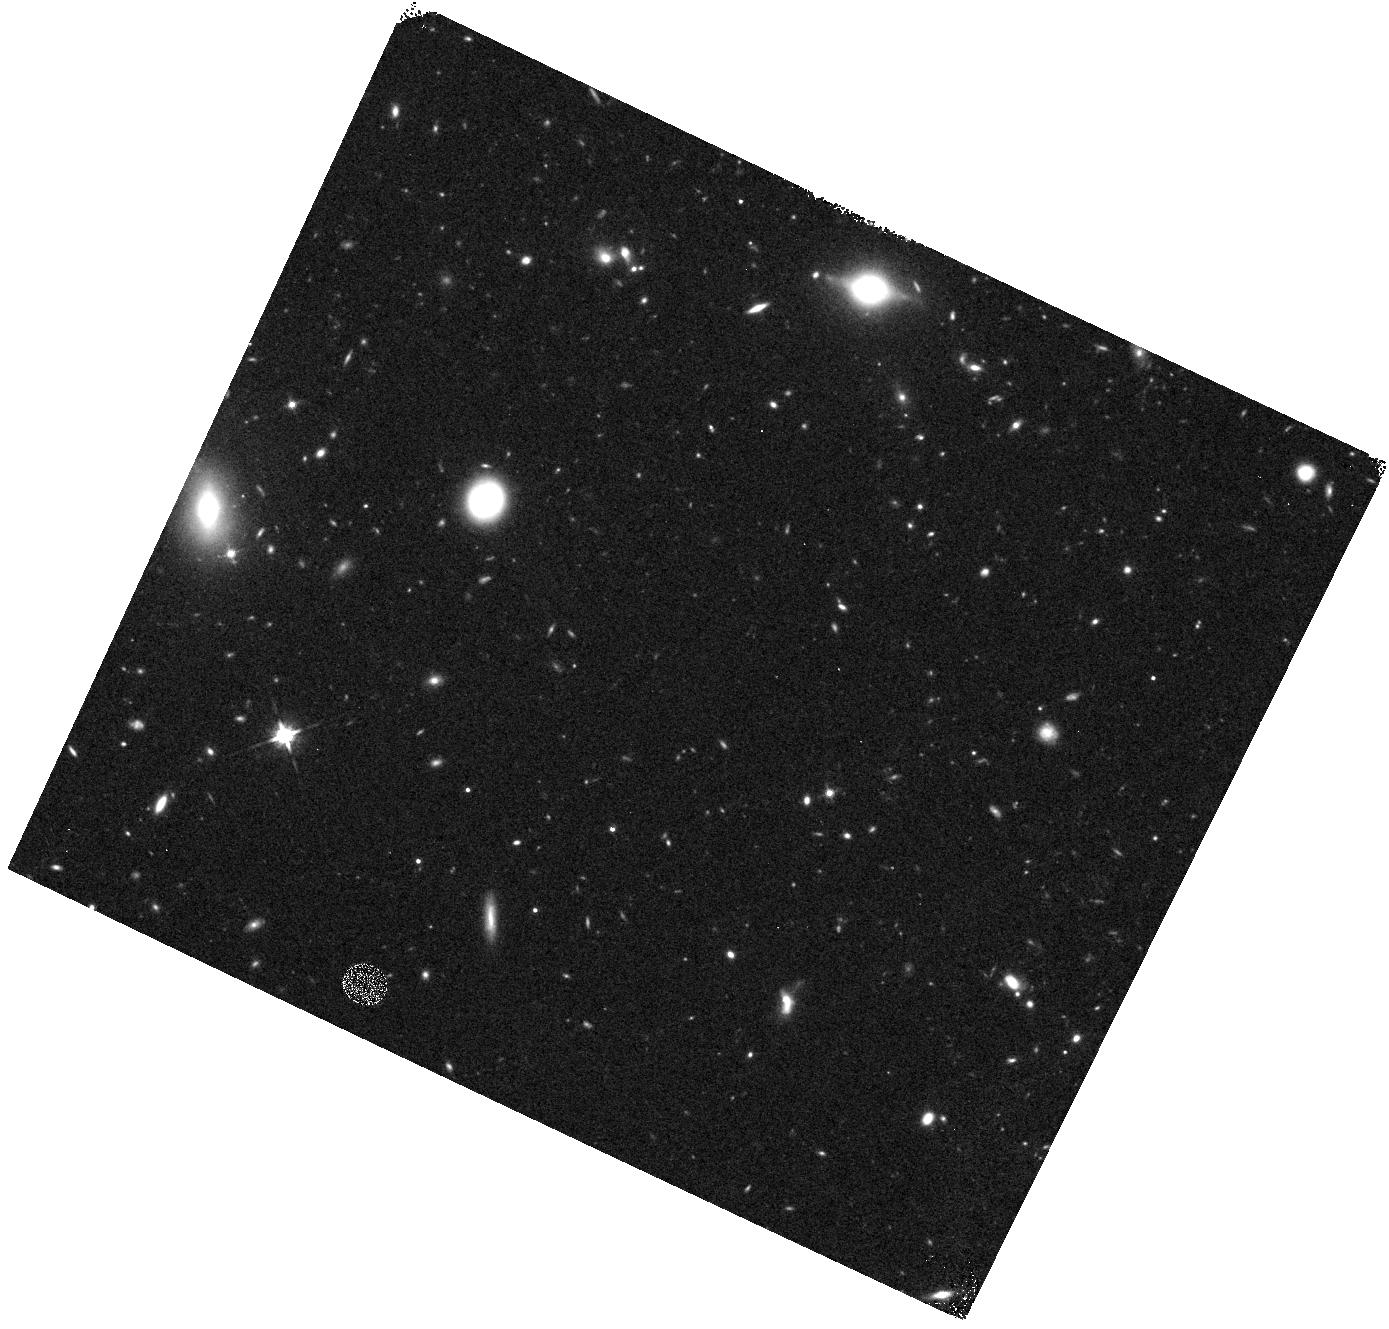
Target: field at RA 152.403°, Dec 30.019°
Instrument: WFC3/IR
Filter: F125W
Exposure: 27 min
Observation ID: hst_12025_11_wfc3_ir_f125w_ibg811

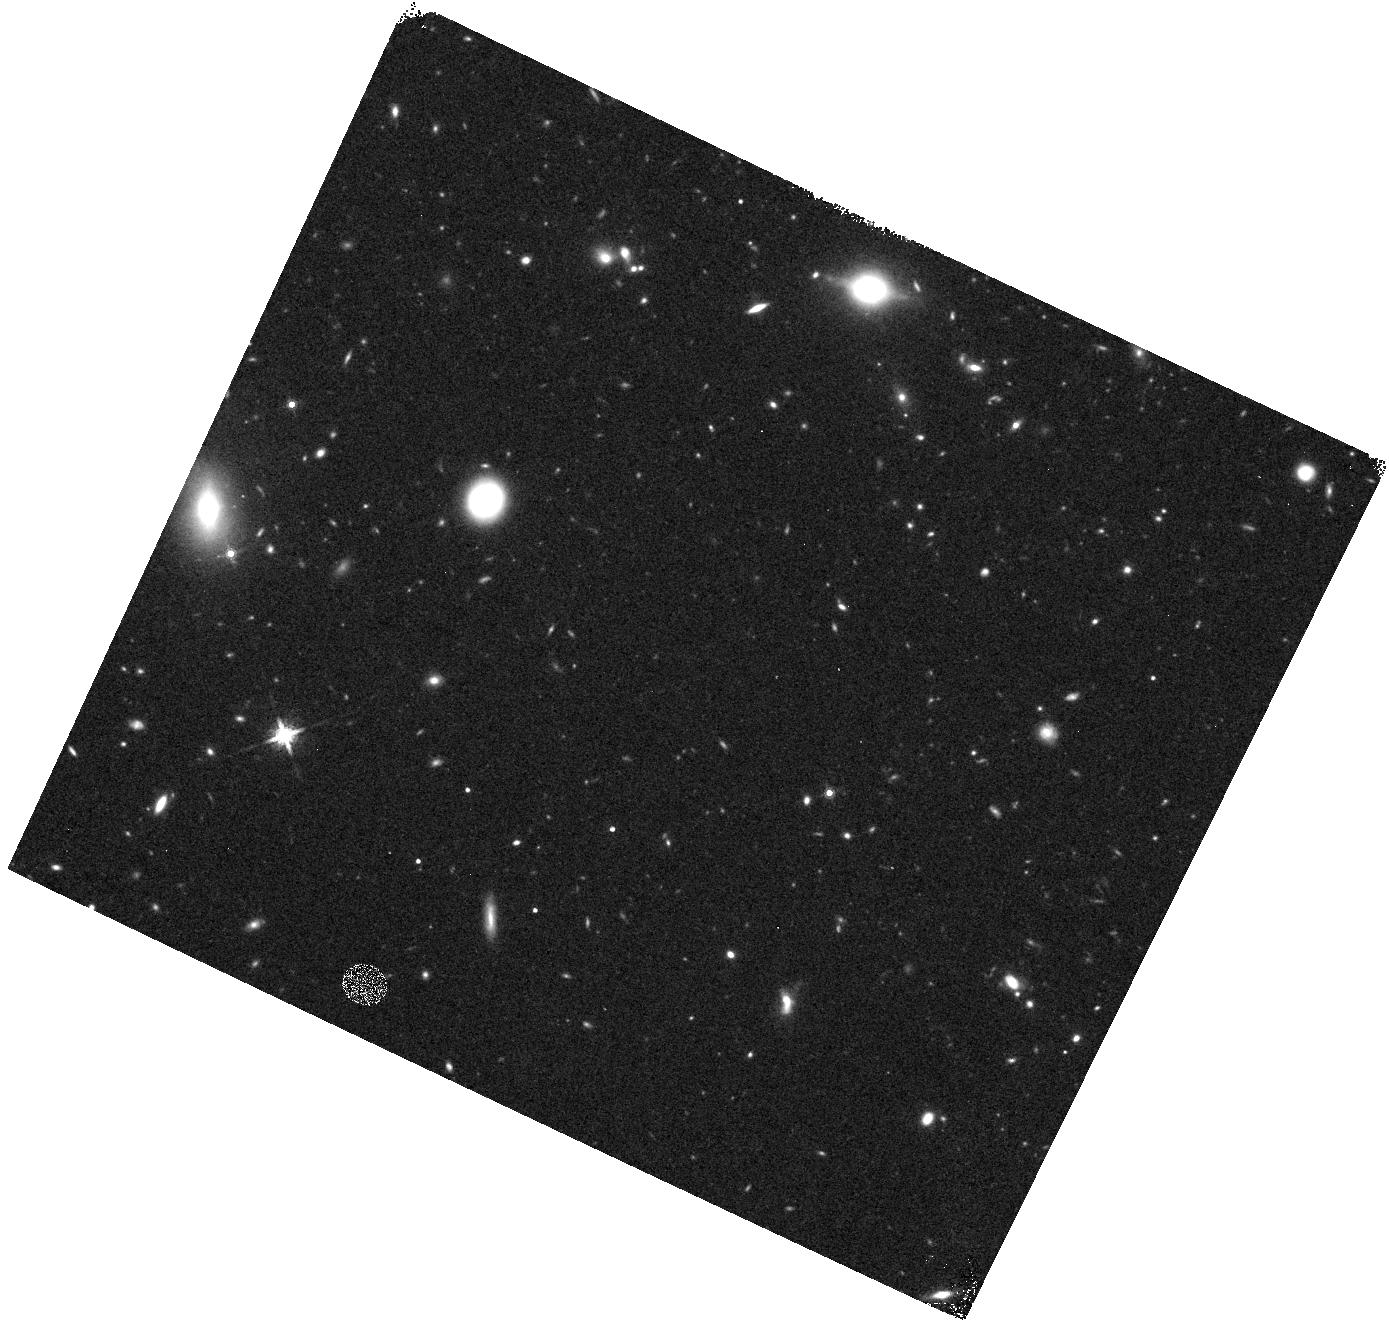
Target: field at RA 152.403°, Dec 30.019°
Instrument: WFC3/IR
Filter: F160W
Exposure: 23 min
Observation ID: hst_12025_11_wfc3_ir_f160w_ibg811

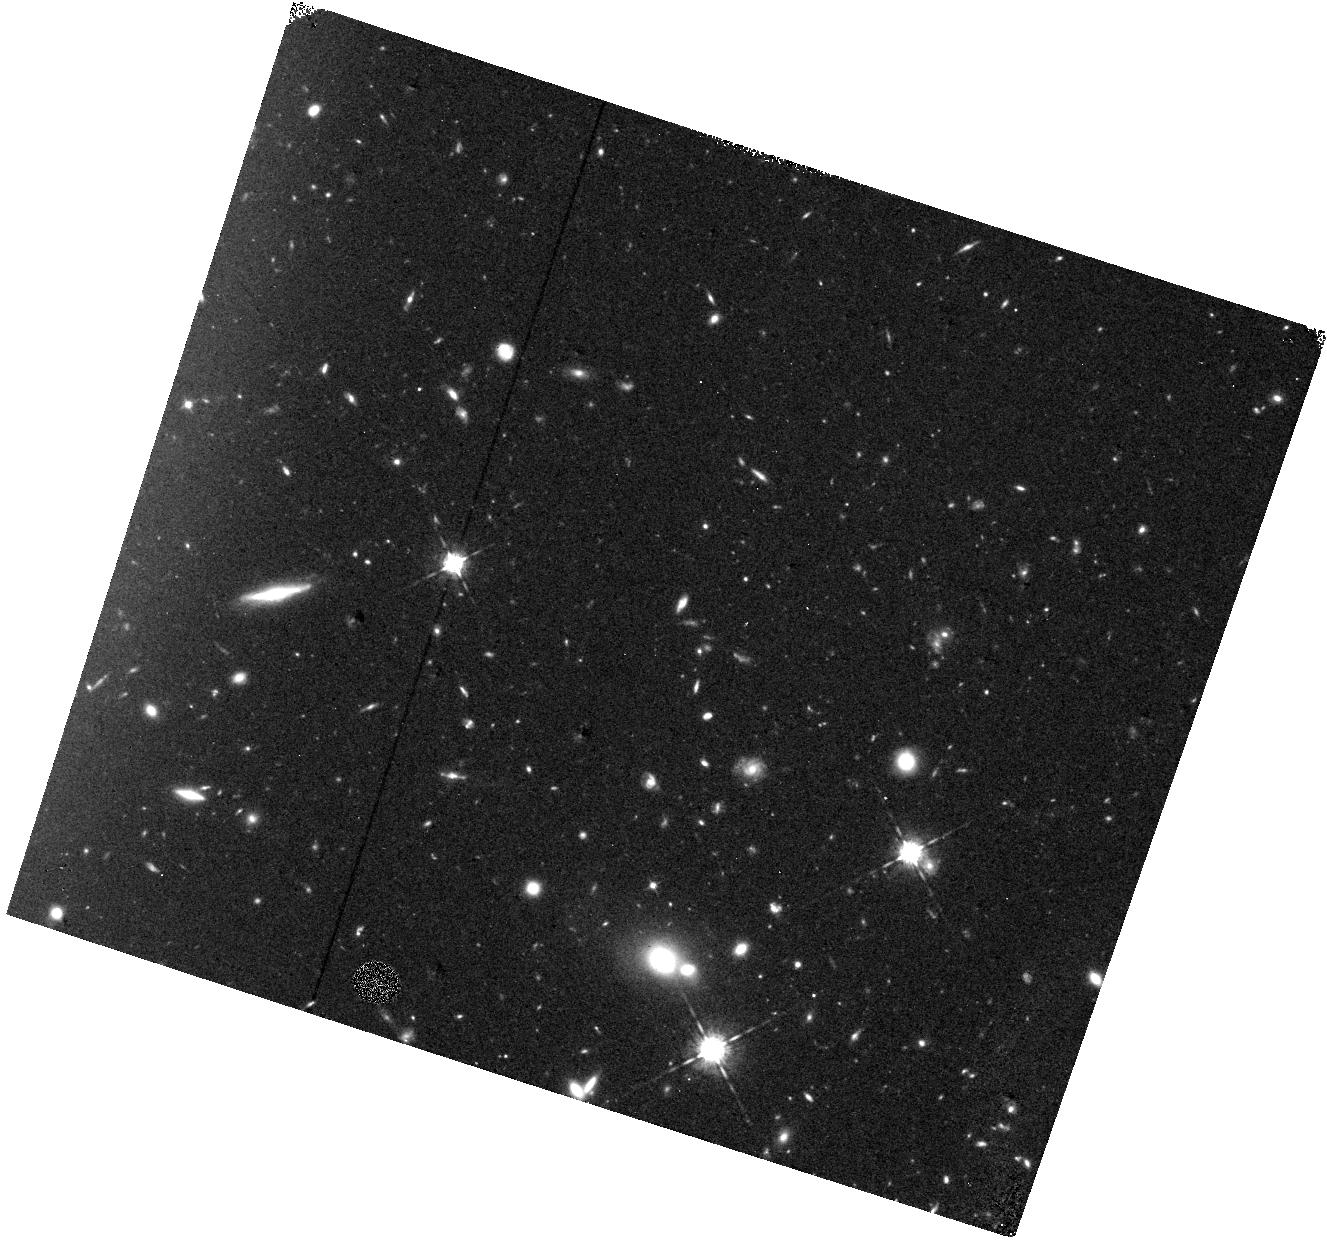
Target: field at RA 157.684°, Dec 50.867°
Instrument: WFC3/IR
Filter: F098M
Exposure: 1.3 h
Observation ID: hst_12025_02_wfc3_ir_f098m_ibg802

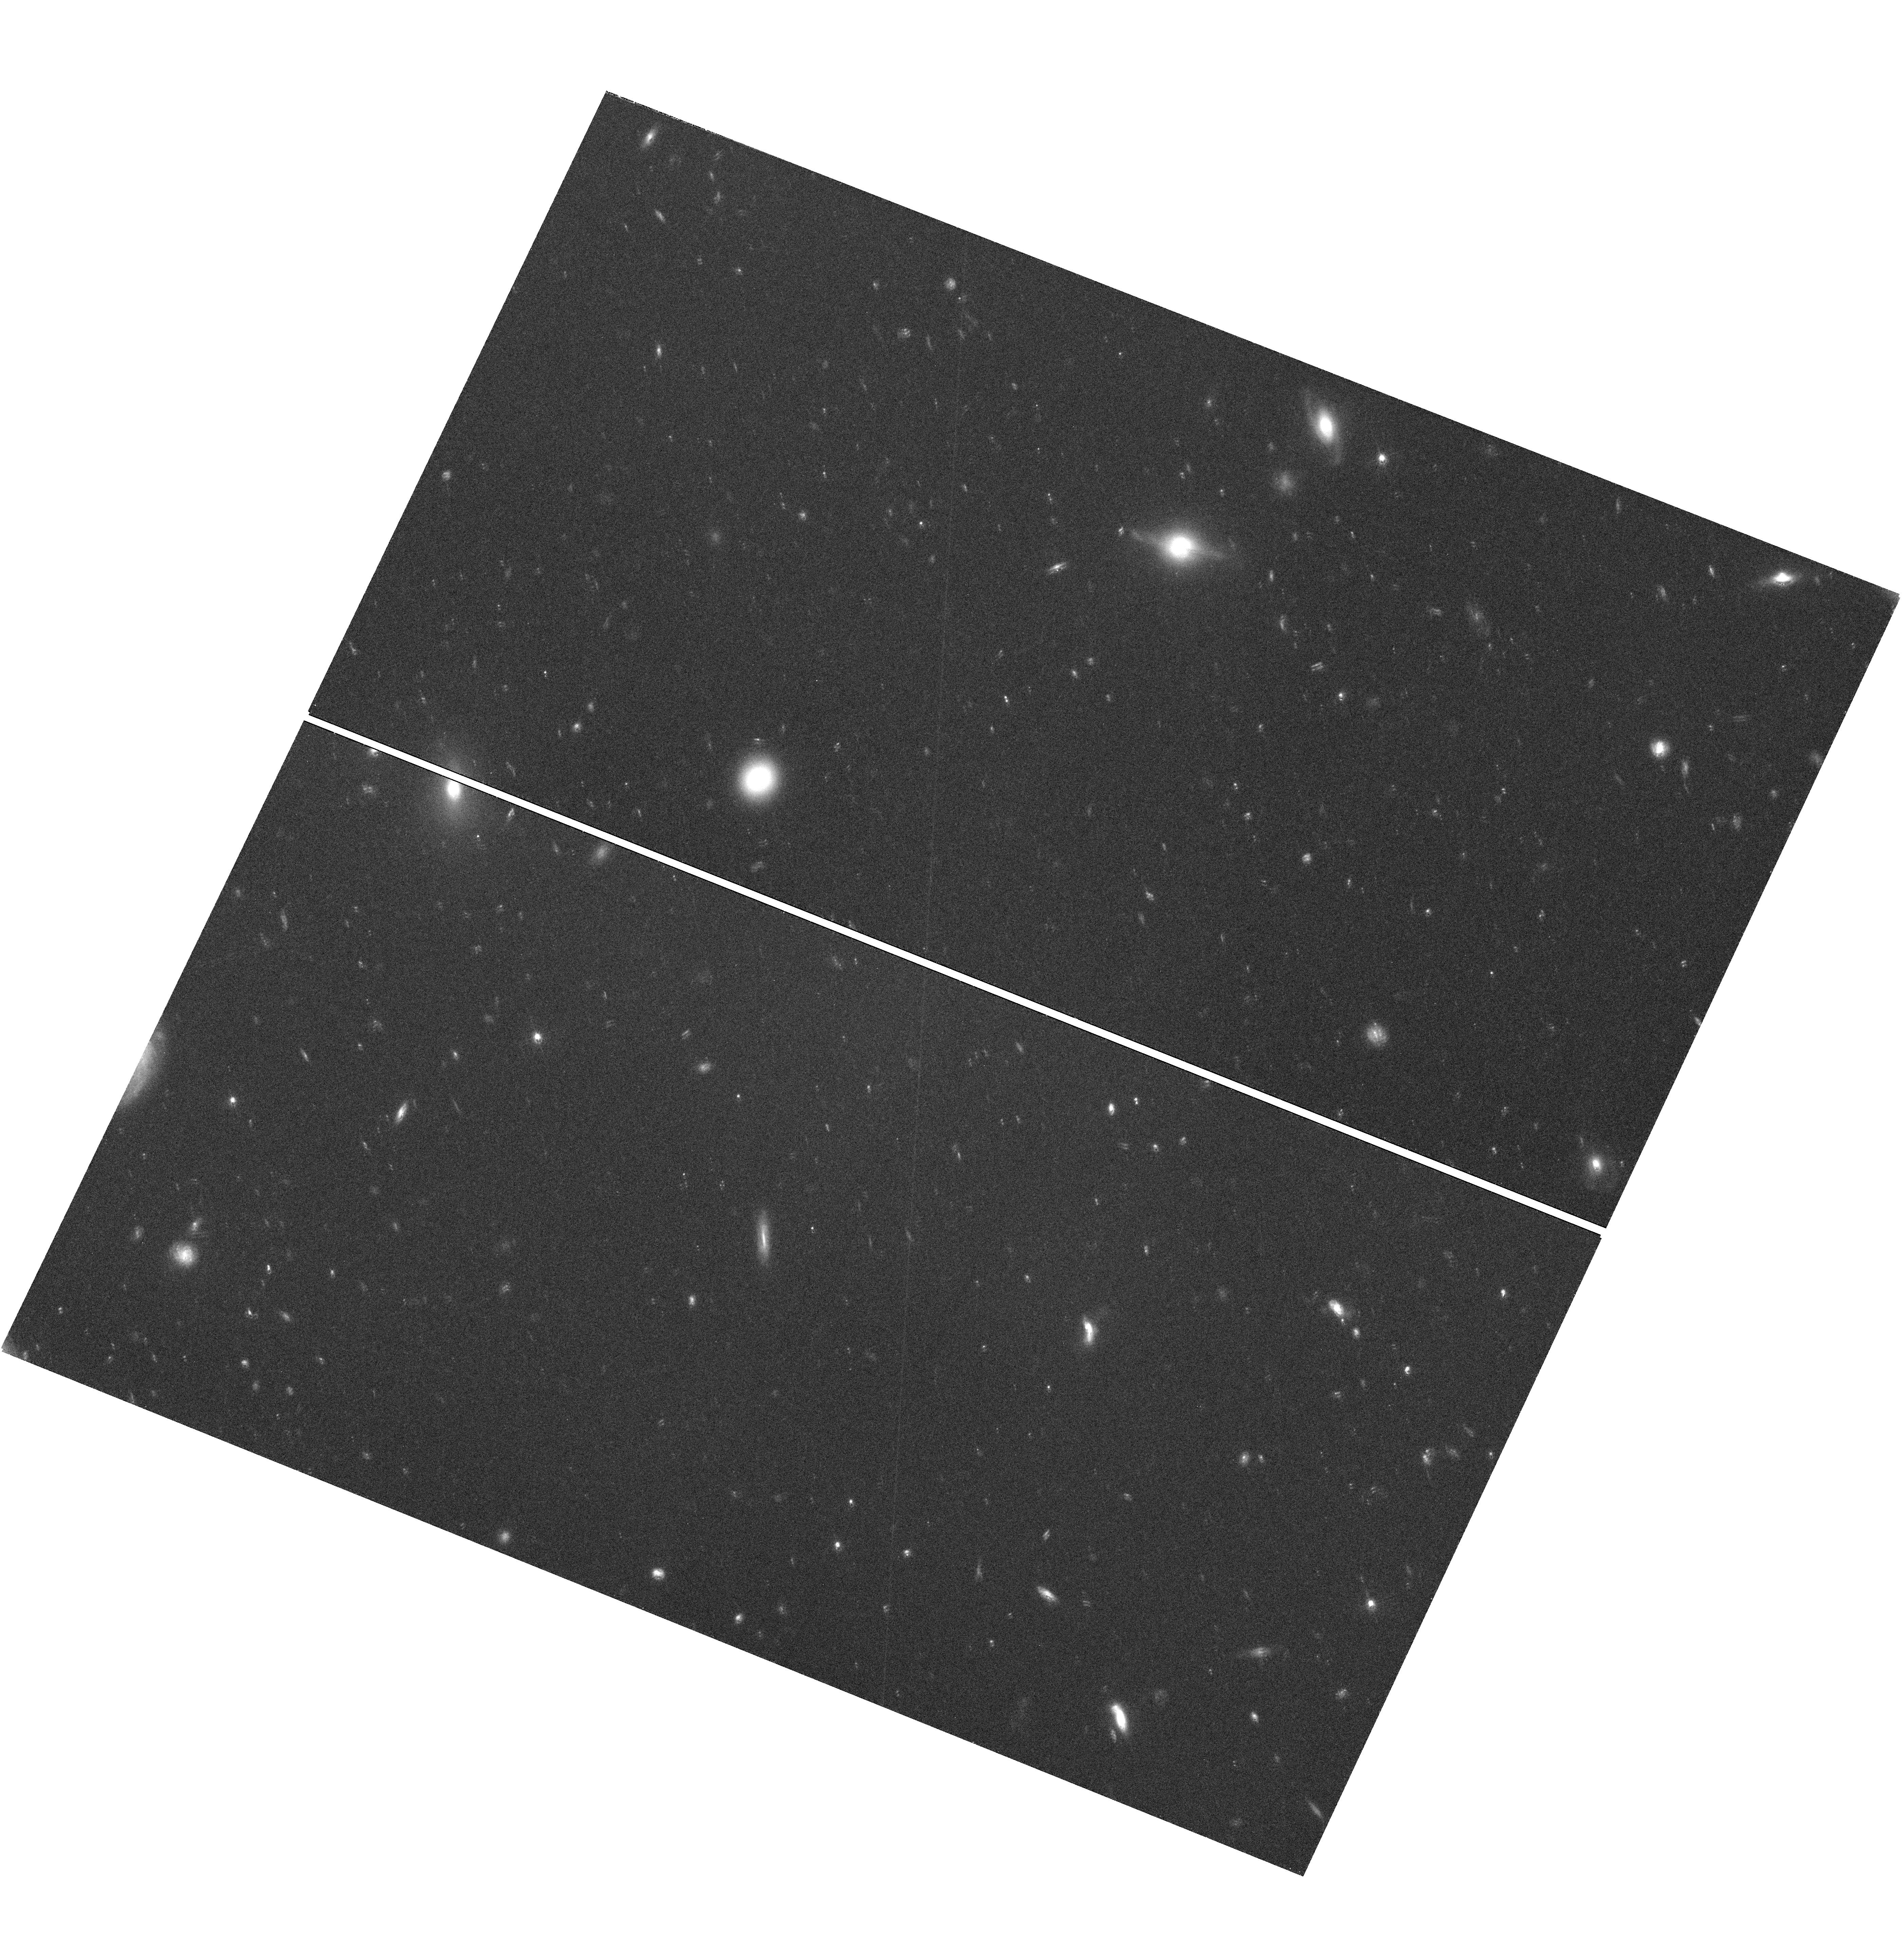
Target: field at RA 152.406°, Dec 30.020°
Instrument: WFC3/UVIS
Filter: F606W
Exposure: 1.3 h
Observation ID: hst_12025_11_wfc3_uvis_f606w_ibg811

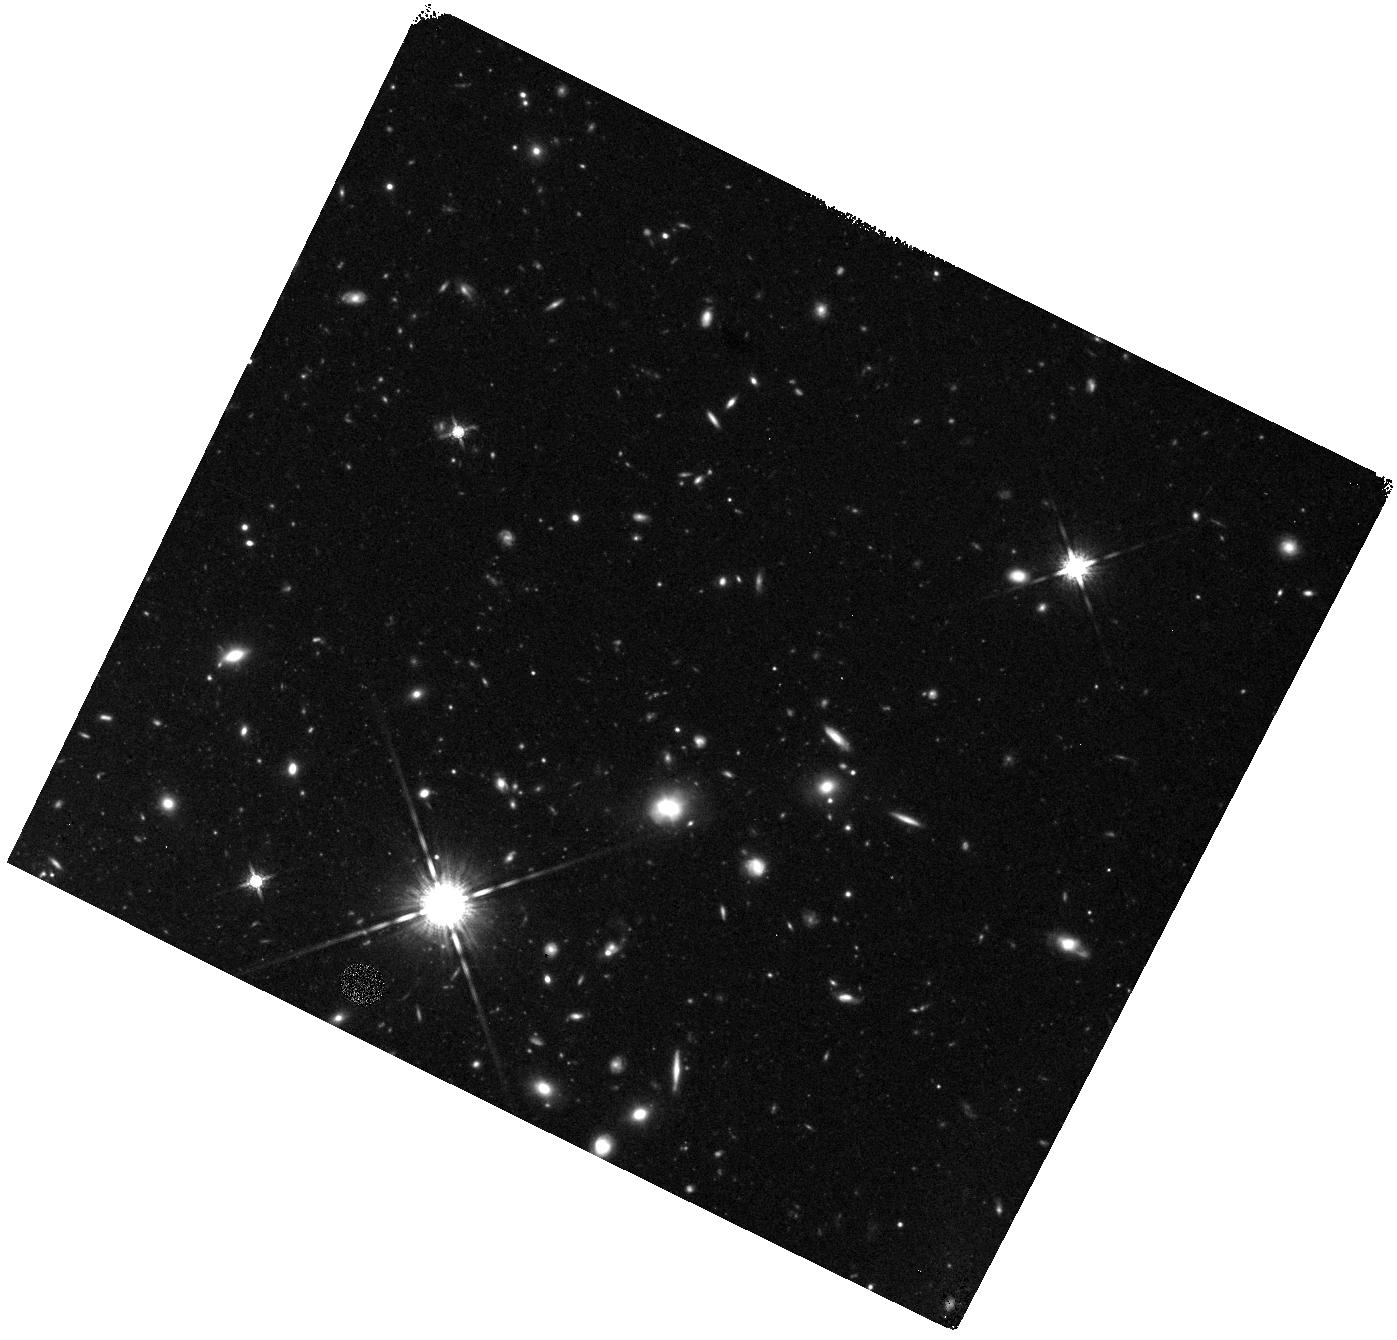
Target: field at RA 167.732°, Dec 55.752°
Instrument: WFC3/IR
Filter: F160W
Exposure: 40 min
Observation ID: hst_12025_09_wfc3_ir_f160w_ibg809

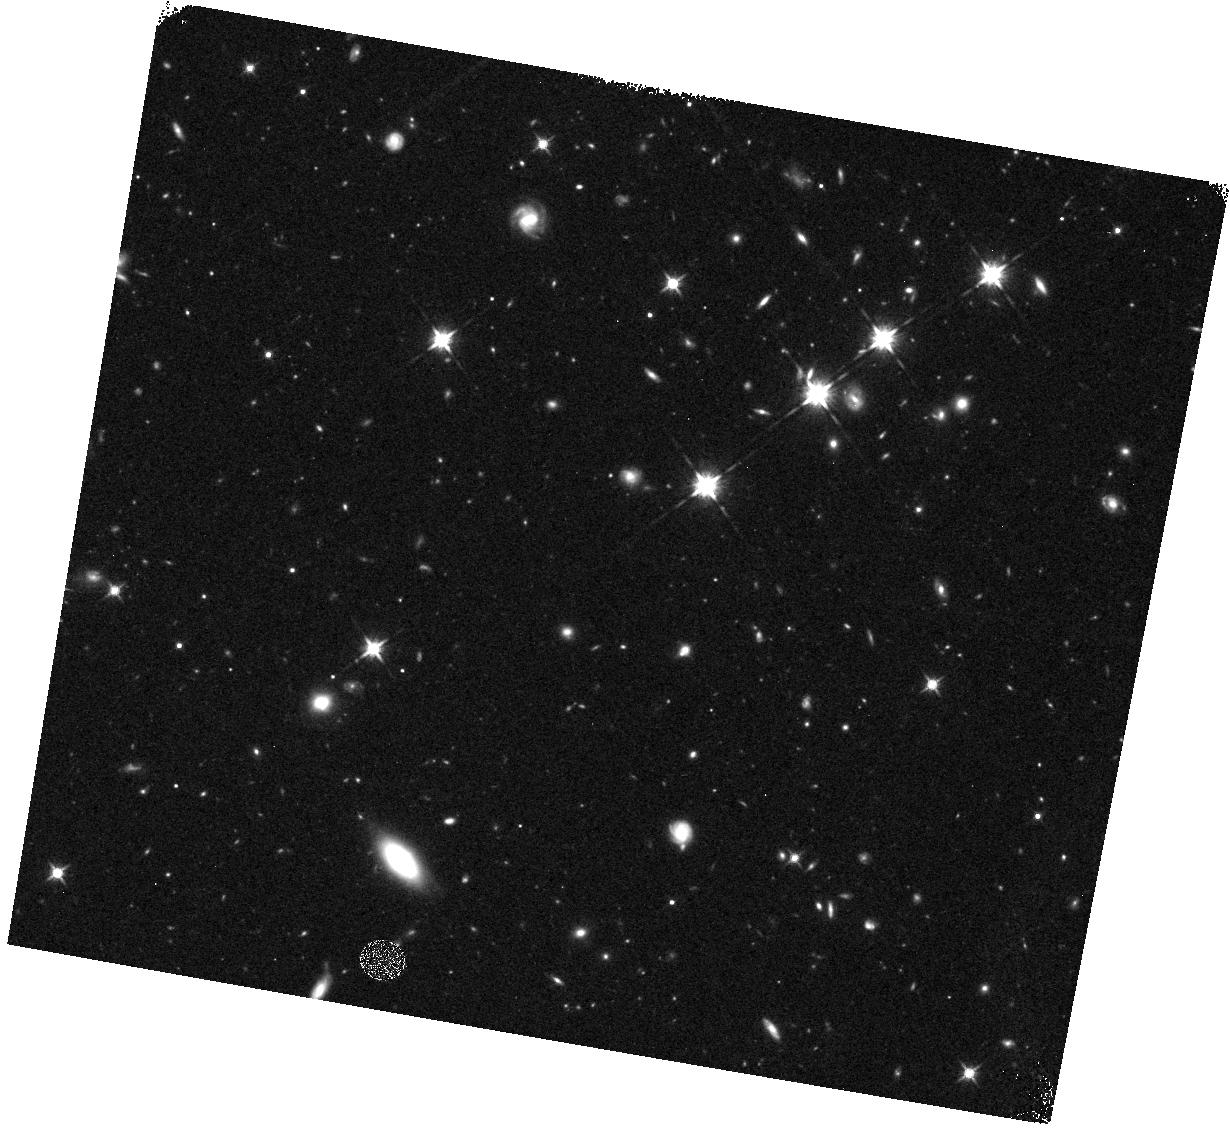
Target: field at RA 165.805°, Dec -23.505°
Instrument: WFC3/IR
Filter: F125W
Exposure: 37 min
Observation ID: hst_12025_04_wfc3_ir_f125w_ibg804

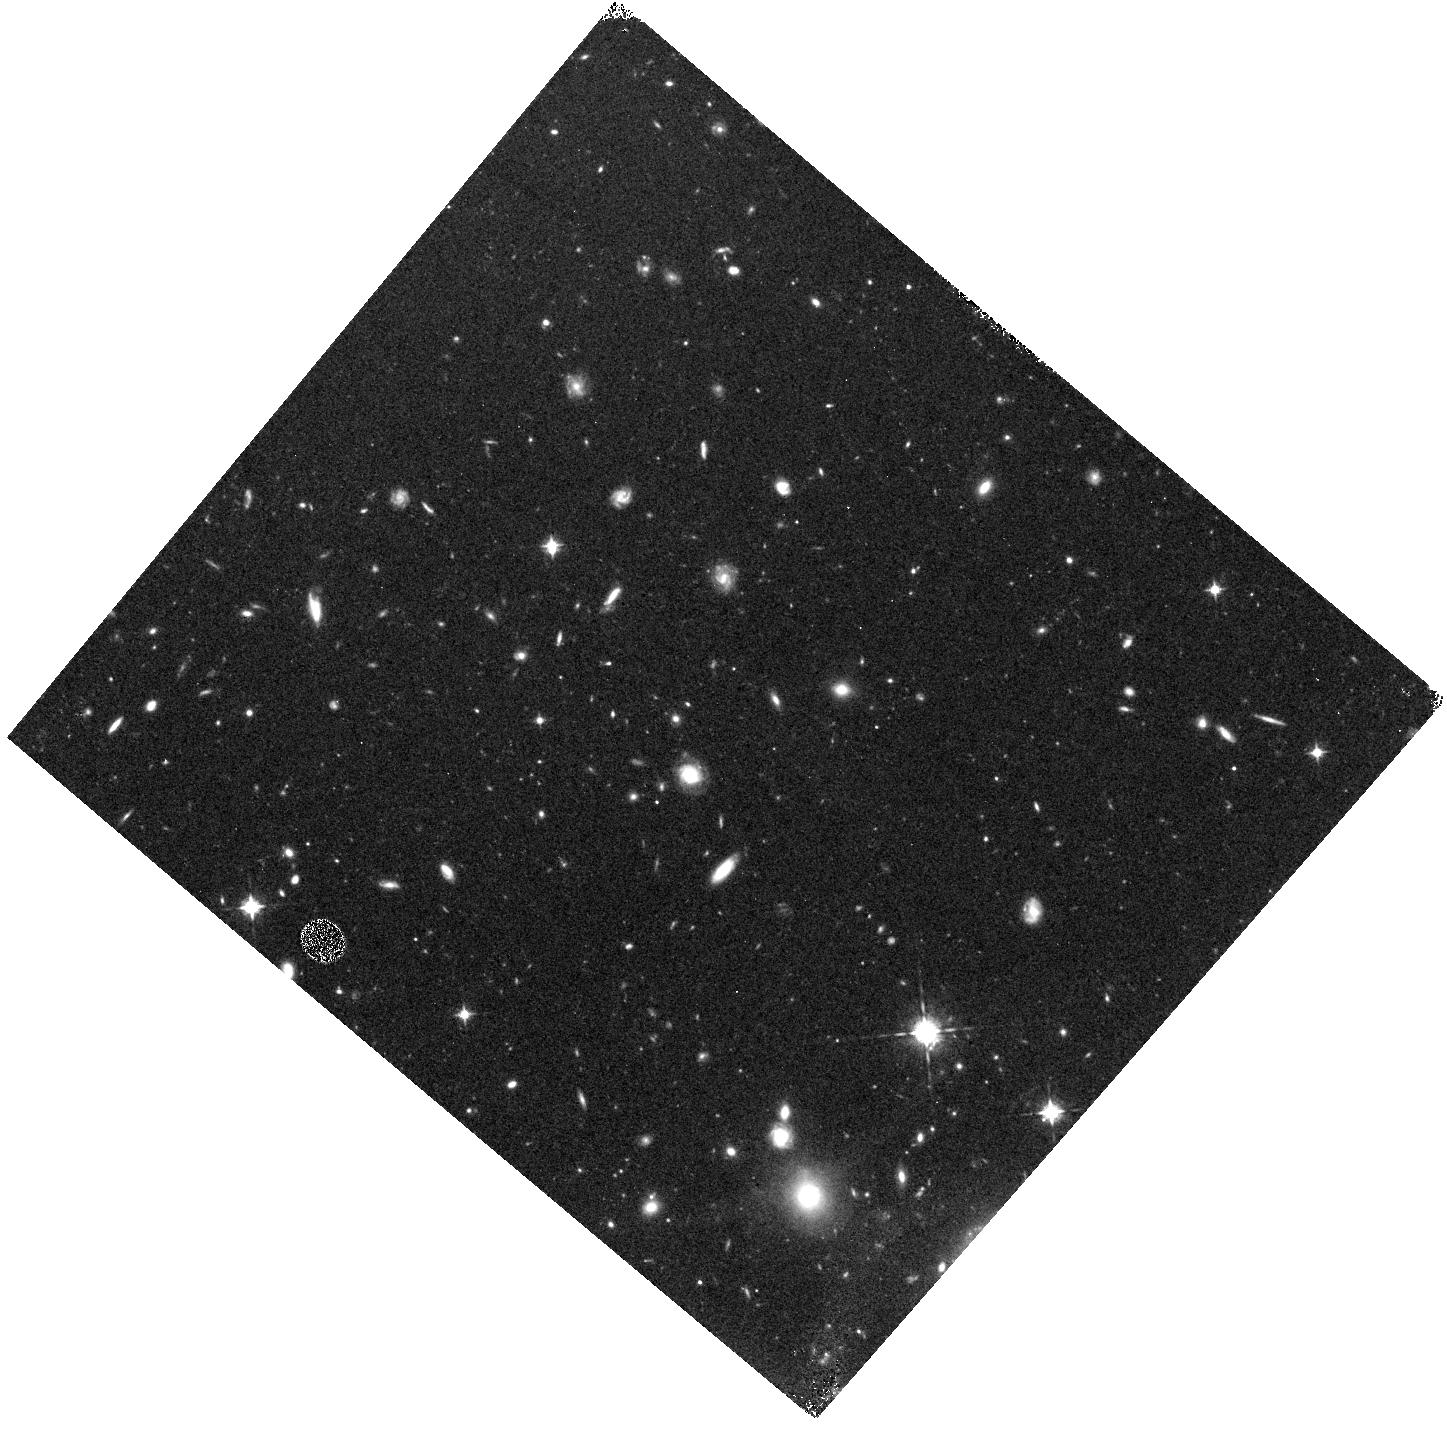
Target: field at RA 128.818°, Dec 24.936°
Instrument: WFC3/IR
Filter: F098M
Exposure: 1.2 h
Observation ID: hst_12025_08_wfc3_ir_f098m_ibg808

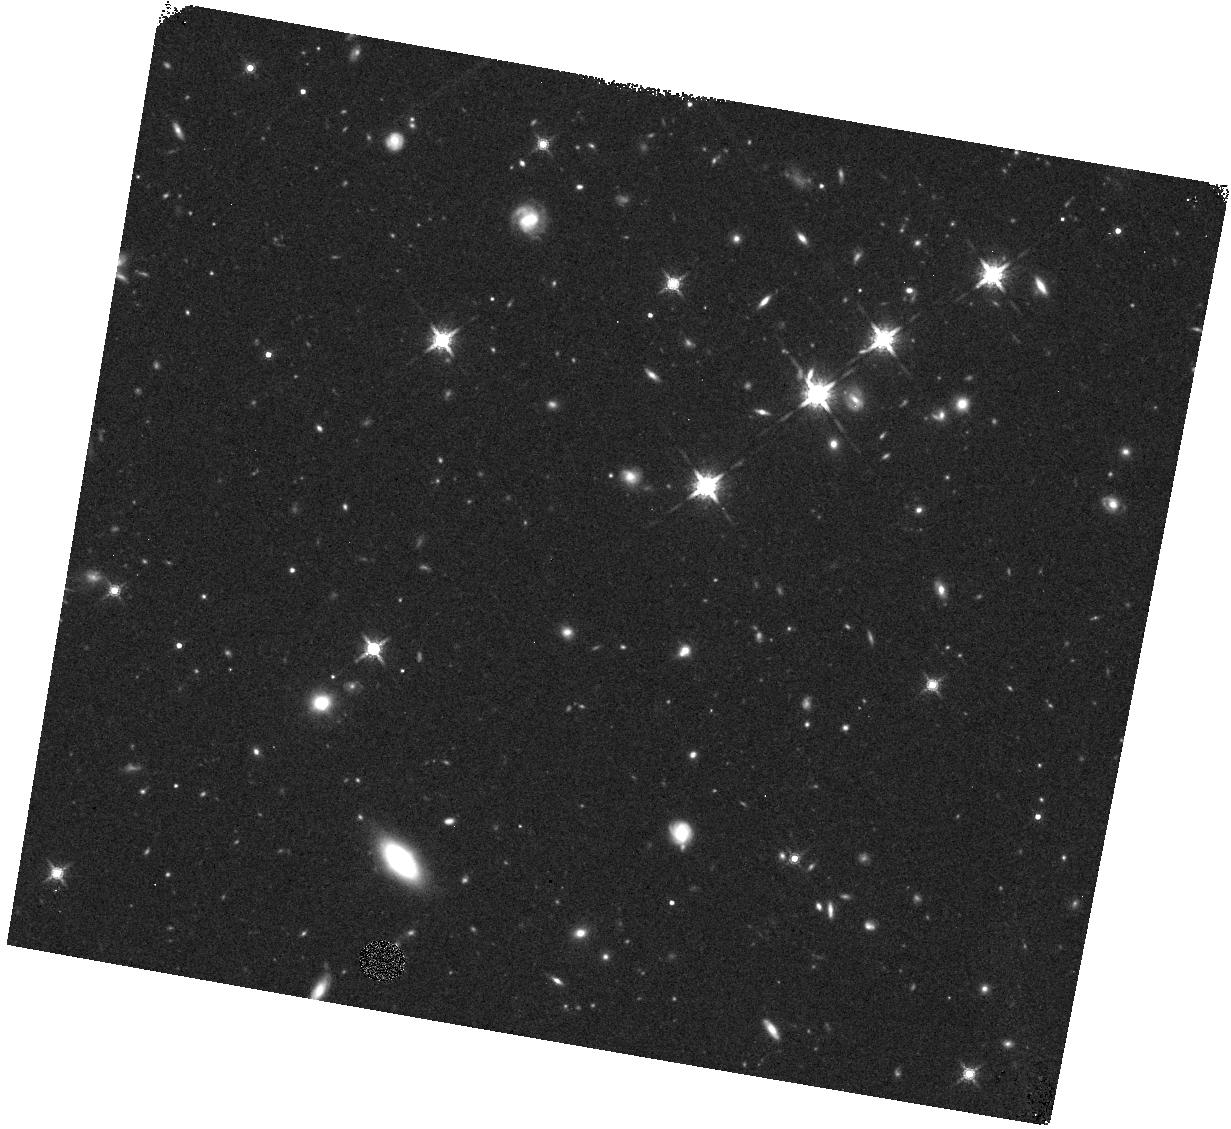
Target: field at RA 165.805°, Dec -23.505°
Instrument: WFC3/IR
Filter: F160W
Exposure: 30 min
Observation ID: hst_12025_05_wfc3_ir_f160w_ibg805

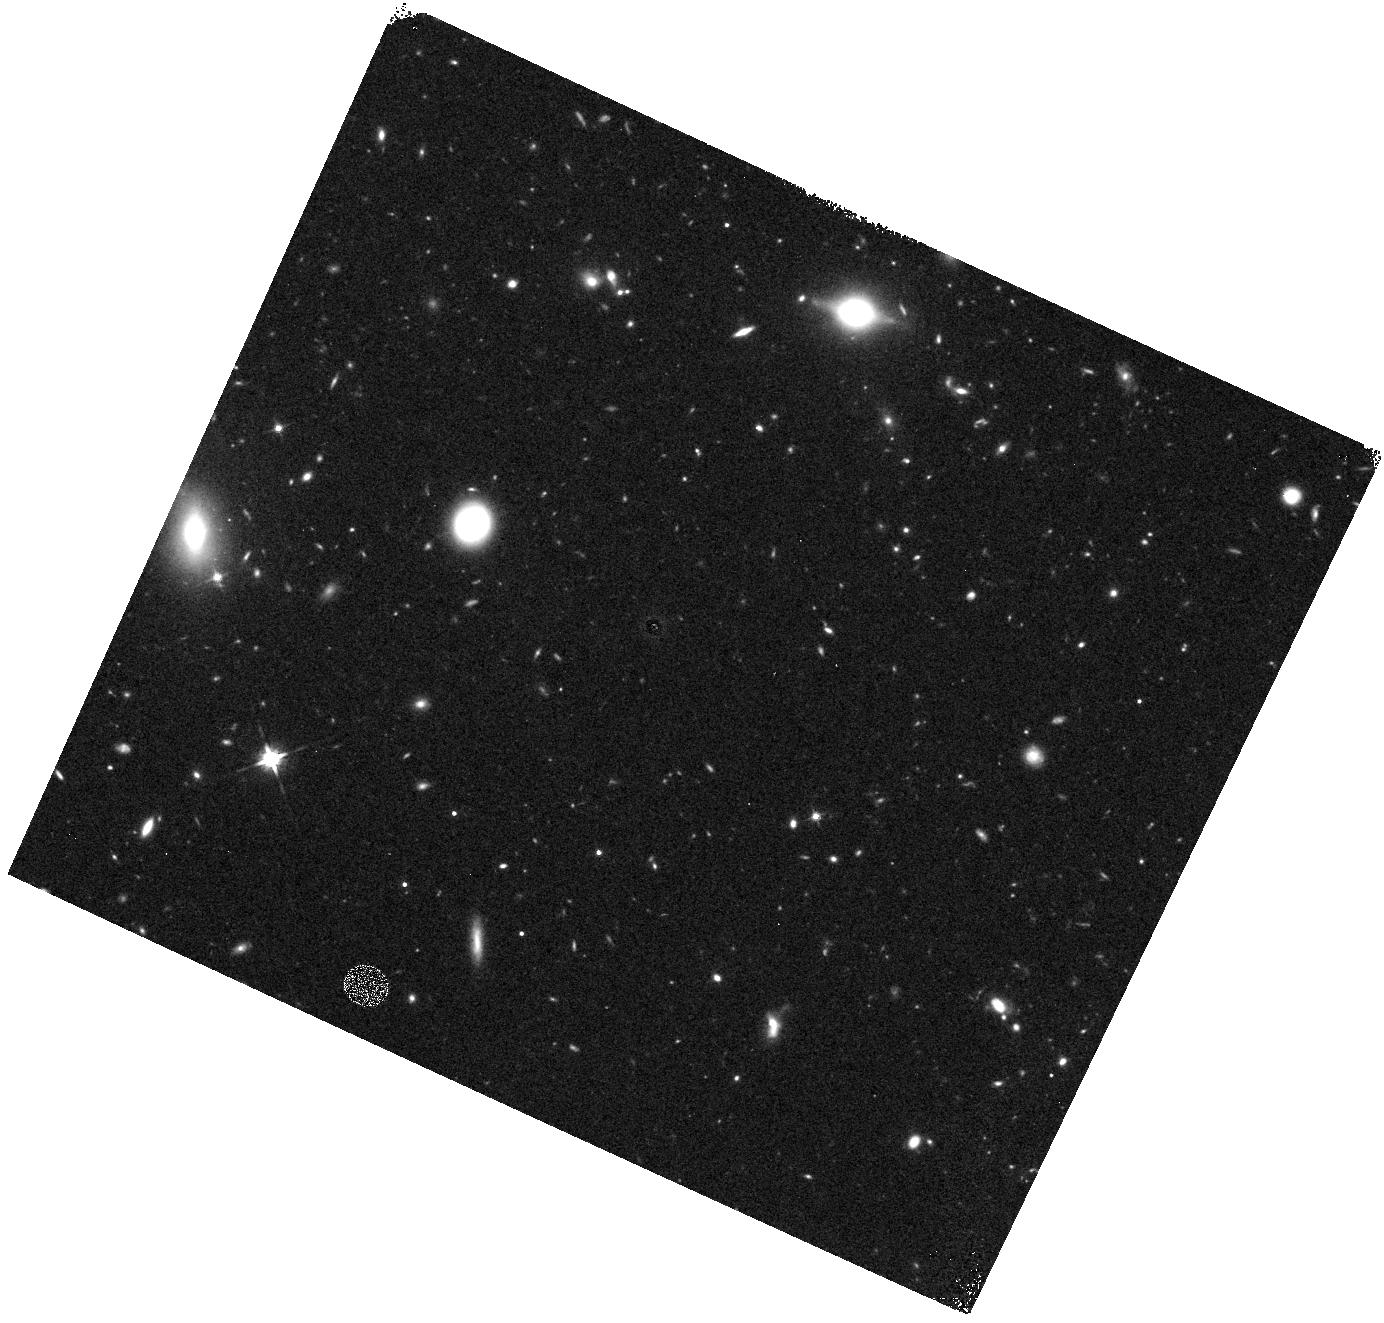
Target: field at RA 152.403°, Dec 30.020°
Instrument: WFC3/IR
Filter: F125W
Exposure: 27 min
Observation ID: hst_12025_10_wfc3_ir_f125w_ibg810

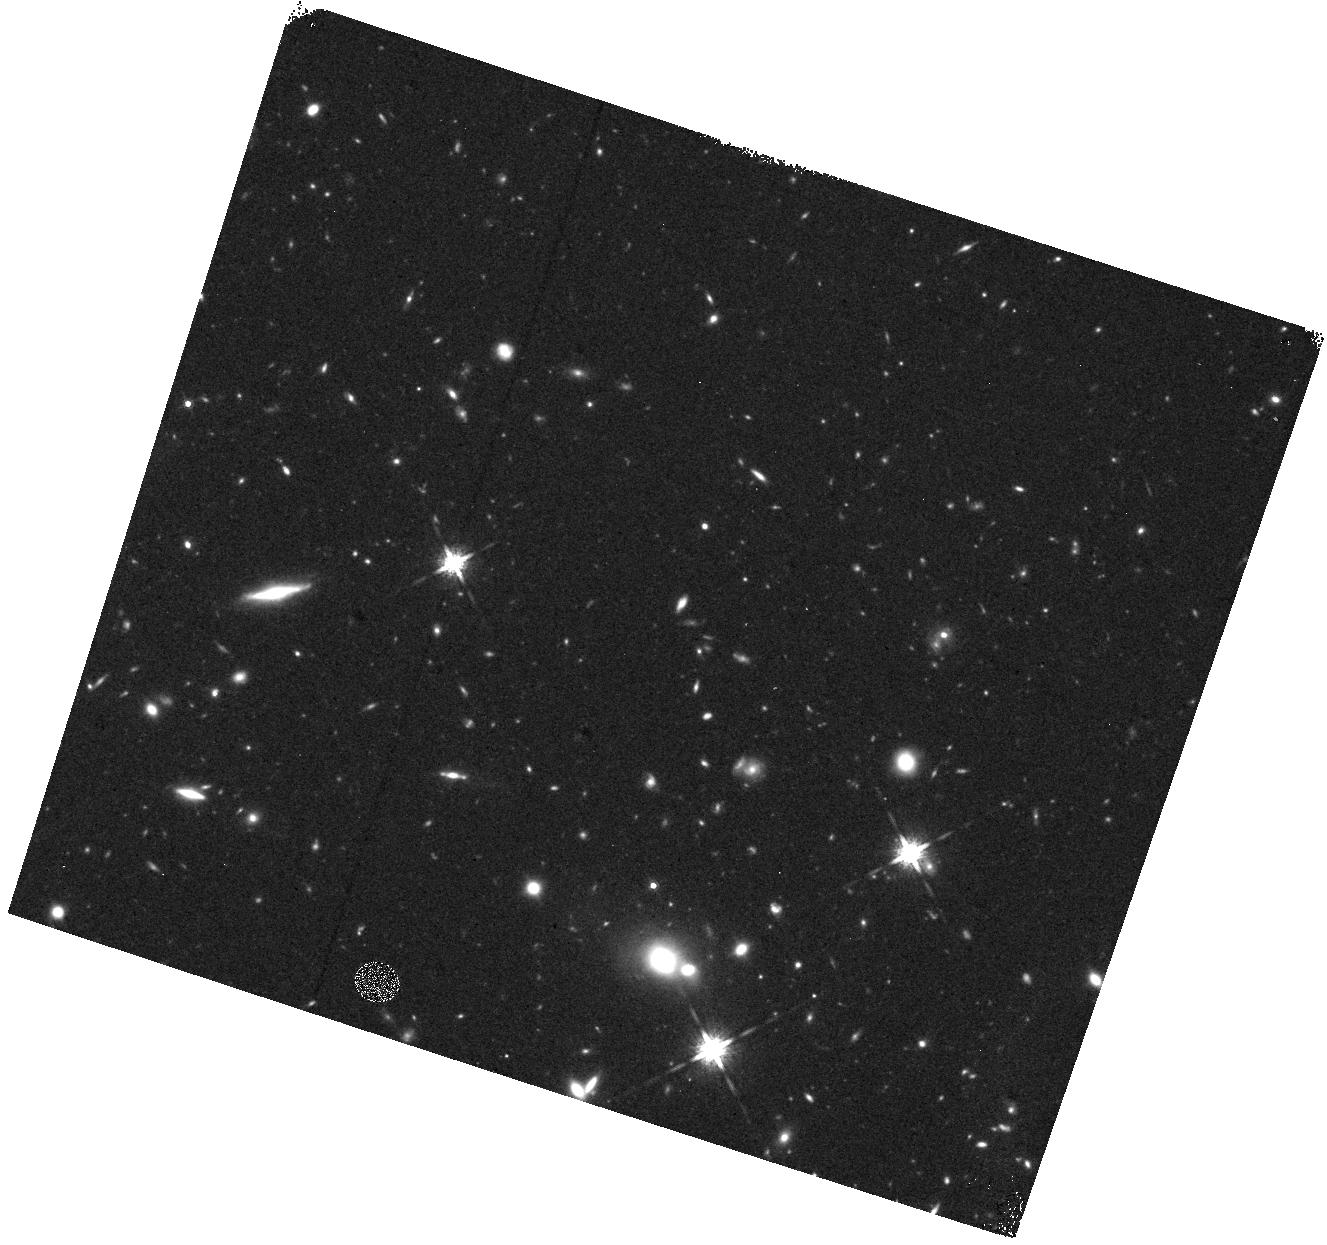
Target: field at RA 157.684°, Dec 50.867°
Instrument: WFC3/IR
Filter: F160W
Exposure: 35 min
Observation ID: hst_12025_02_wfc3_ir_f160w_ibg802

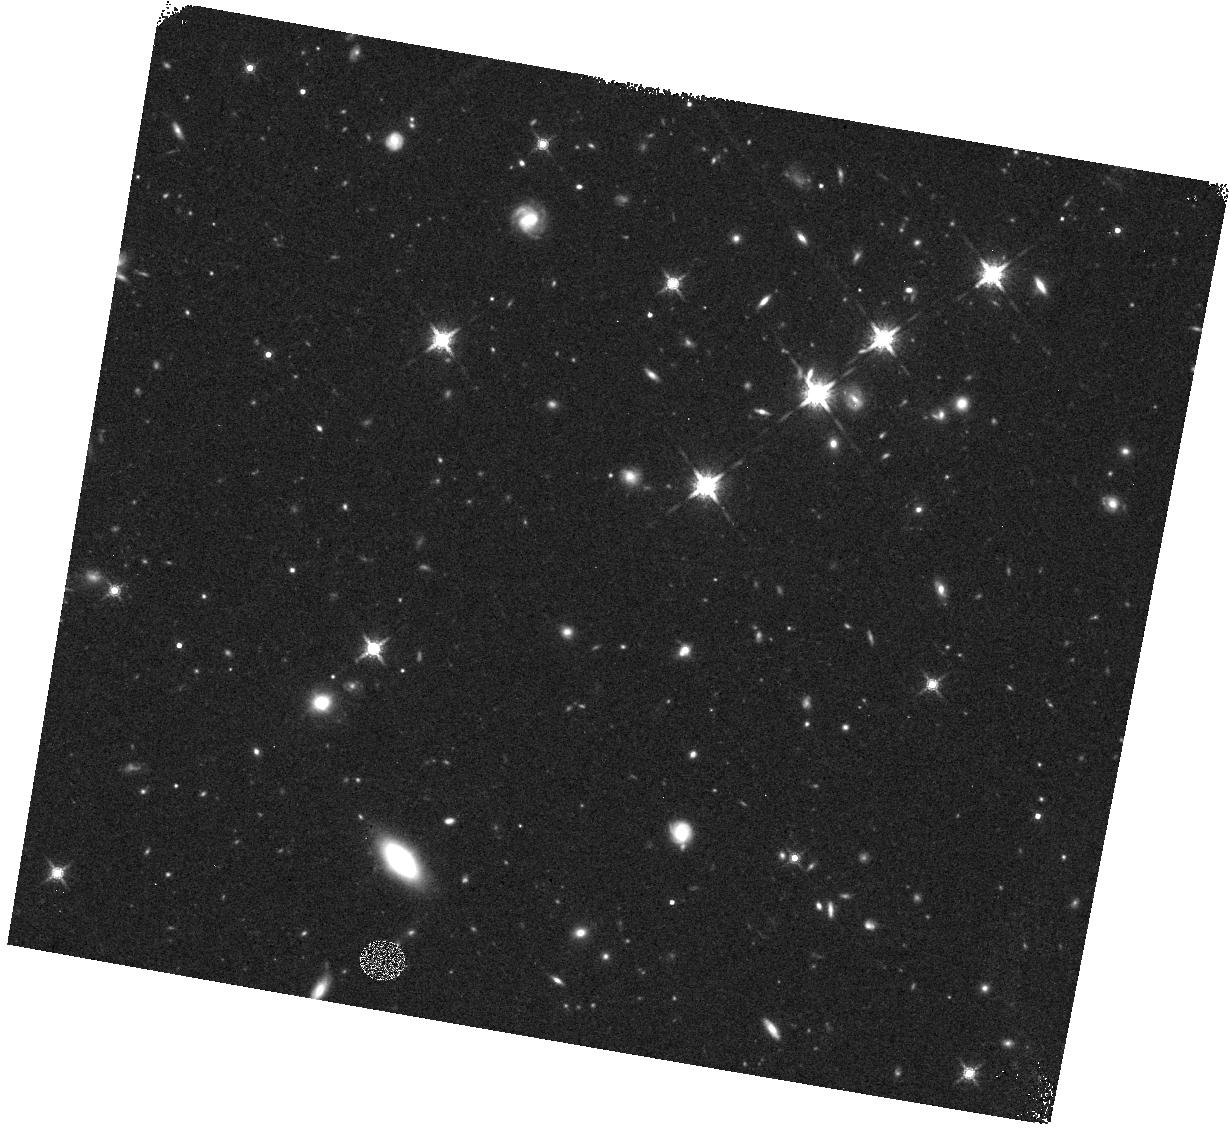
Target: field at RA 165.805°, Dec -23.505°
Instrument: WFC3/IR
Filter: F160W
Exposure: 30 min
Observation ID: hst_12025_04_wfc3_ir_f160w_ibg804

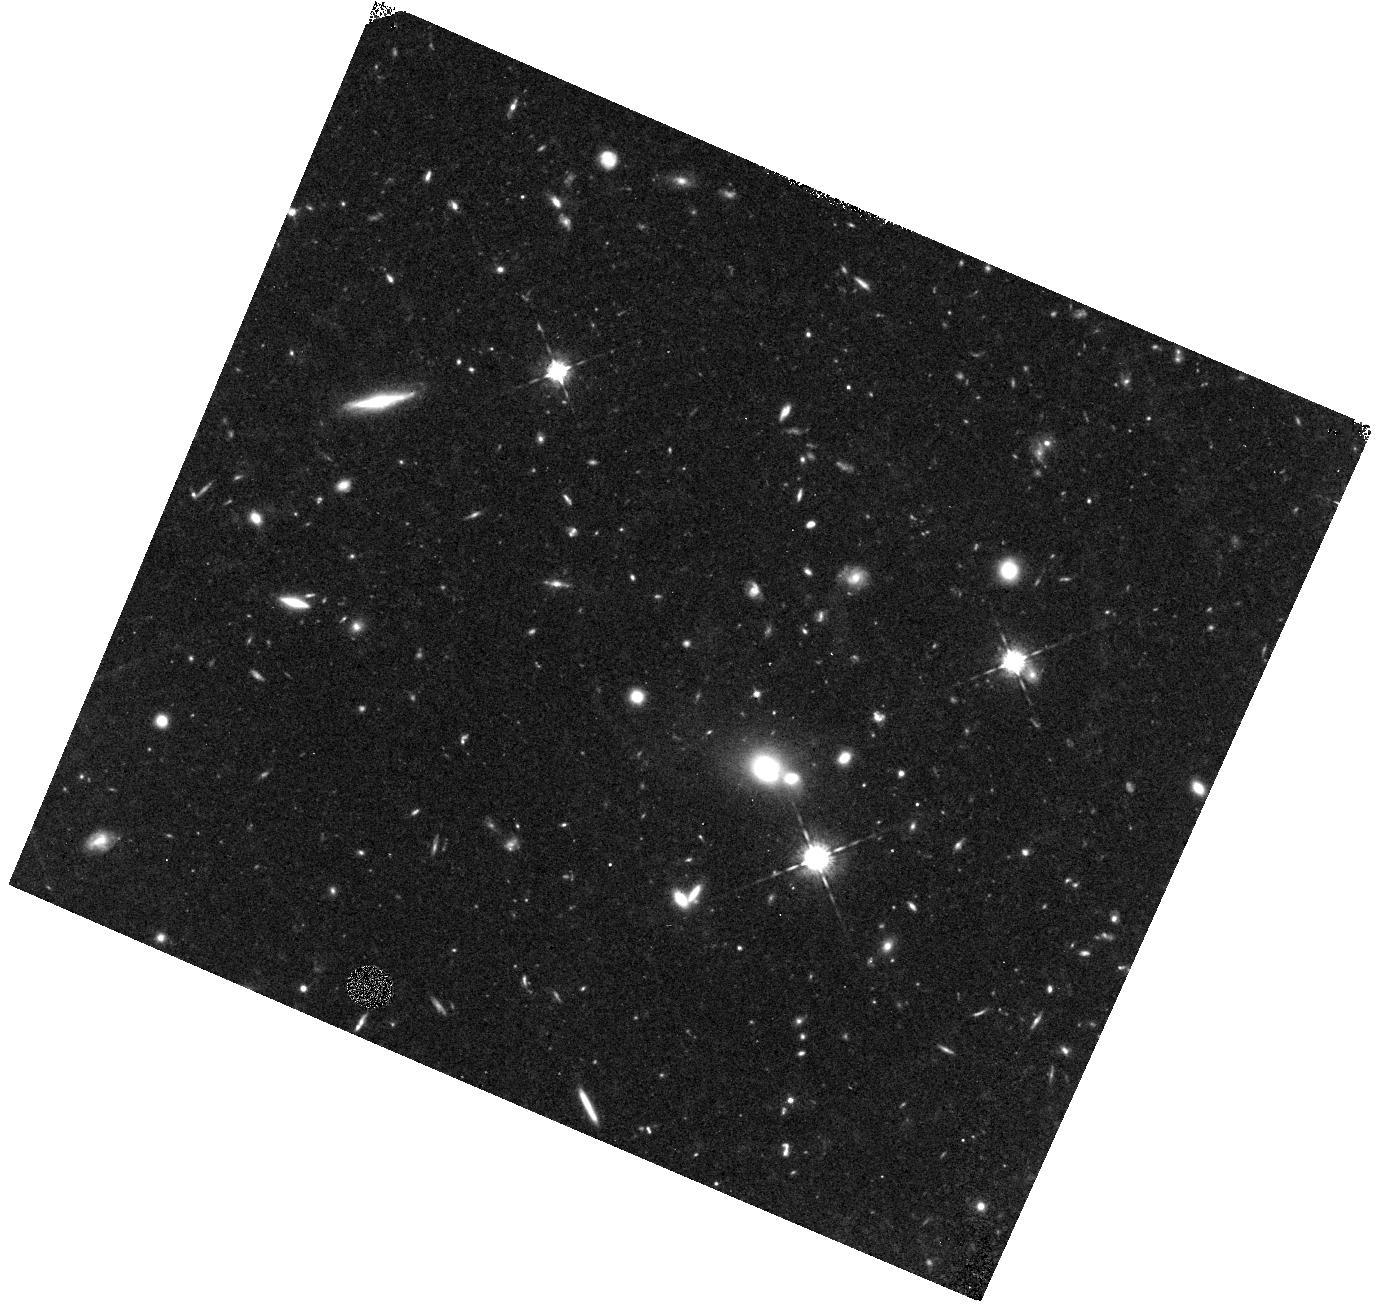
Target: field at RA 157.688°, Dec 50.859°
Instrument: WFC3/IR
Filter: F098M
Exposure: 1.3 h
Observation ID: hst_12025_01_wfc3_ir_f098m_ibg801

COS-GTO: QSO Absorbers, Galaxies and Large-scale Structures in the Local Universe Part 2 (PI: Green, James Carswell)

This is a program to probe the large scale structure of baryons in the universe, including addressing questions of baryon fraction, physical conditions and relationships between absorbers and large-scale structures of galaxies. Besides these specific goals, this proposed GTO program also probes a large enough total path length in Ly alpha and OVI to add significantly to what STIS/FUSE has already observed. Several Galactic High Velocity Cloud Complexes also are probed by these sightlines, particularly the M Complex. The total path length of this proposed program for Ly alpha large-scale structure surveys is delta_z~5.5. We have selected a variety of targets to address these questions, under the following subcategories: 1. Target 8 bright BL Lac objects to search for low contrast Ly alpha absorbers from the warm-hot interstellar medium (WHIM). Science drivers: What are physical conditions and extent of warm-hot IGM in the current epoch? Can we discover metal-poor WHIM using very broad Ly alpha lines? What is the number density of such lines (dN/dz) and what is their relationship if any with tentative Chandra detections of even hotter gas? 2. Ly alpha cloud sizes: The targets are a bright AGN pair which yield tangential distance separations of 100--500 kpc at z=0.01--0.05, where galaxy surveys are excellent. This pair has two filaments and two voids in this distance range. Science drivers: What are the characteristic sizes of Ly alpha absorbers, weak metal-line absorbers and absorbers in voids? Better size determinations will tighten current estimates of the baryon content of the photoionzed IGM . 3. Probes of starburst outflows: The targets are bright AGN, <= 100 kpc in projection out of the minor axis of nearby starburst galaxies. Science drivers: Outflowing, unbound winds have been implicated as a primary mechanism to enrich the IGM in mass, metals and energy. But do starburst winds from massive galaxies escape the galaxy's gravitational potential? If so, what is the metallicity and what are mass outflow rates of these winds? 4. A large galaxy's gaseous halo: Three probes of the kinematics and metallicity of a single L* galaxy halo. These observations includes G130M, G160M exposures at SNR~20 and G285M at 2850A and SNR~10 for MgII. The 2L* galaxy, ESO 157-G049 (cz=1678 km/s), being probed by these sightlines has an available H I 21cm map from ATCA, H alpha imaging from CTIO and long-slit spectra from MSSSO. Science drivers: What are the extent, metallicity, ionization conditions and kinematics of gaseous halos of normal luminous (L*) galaxies? Is there evidence for outflow, inflow or galactic fountain circulation of gas in massive galaxy halos? What is the source of halo gas (outflowing winds, infalling metal-poor gas from stripping of nearby dwarf galaxies, nuclear outflows, large numbers of bound dark matter halos??) and what is the relationship between this gas and Galactic high-velocity clouds (HVCs)? 5. Dwarf galaxy winds: These targets probe the kinematics and metallicities of outflows from active and inactive (in terms of star formation) dwarfs. Science drivers: Outflowing winds from dwarf galaxies have also been implicated as a primary mechanism to enrich the IGM in mass, metals and energy. What is the evidence that either current starforming dwarfs or "dormant" (and low surface brightness; LSB) dwarfs (presumably in between star forming episodes) create unbound winds of substantial cross section (~100 kpc) sufficient to account for all weak metal-line absorbers at high- and low-z? What are the ionization conditions, mass outflow rates, extents and metallicities of these winds, if they are ubiquitous around dwarf galaxies? 6) M31 Galaxy Halo (added 12/2010) This program extension will probe the large scale structure of baryons in the universe, with a particular emphasis on the relationships between absorbers in the intergalactic medium (IGM) and galaxies. Science drivers include: What are the extent, metallicity, ionization conditions and kinematics of gaseous halos of galaxies? Is there evidence for outflow, inflow, or galactic fountain circualtion of gas in massive galaxy halos? What is the source of halo gas (outflowing winds, infalling metal-poor gas from stripping of nearby dwarf galaxies, nuclear outflows, large numbers of bound dark matter halos)? In this program, we will use bright star-formation regions in M31 to search for evidence of infalling gas consistent with cold mode accretion models. By replacing background quasars with targets in the galaxy itself, we eliminate the ambiguity in the velocity offsets between the absorber and the galaxy. (H0 is assumed to be 70 km/s/Mpc)